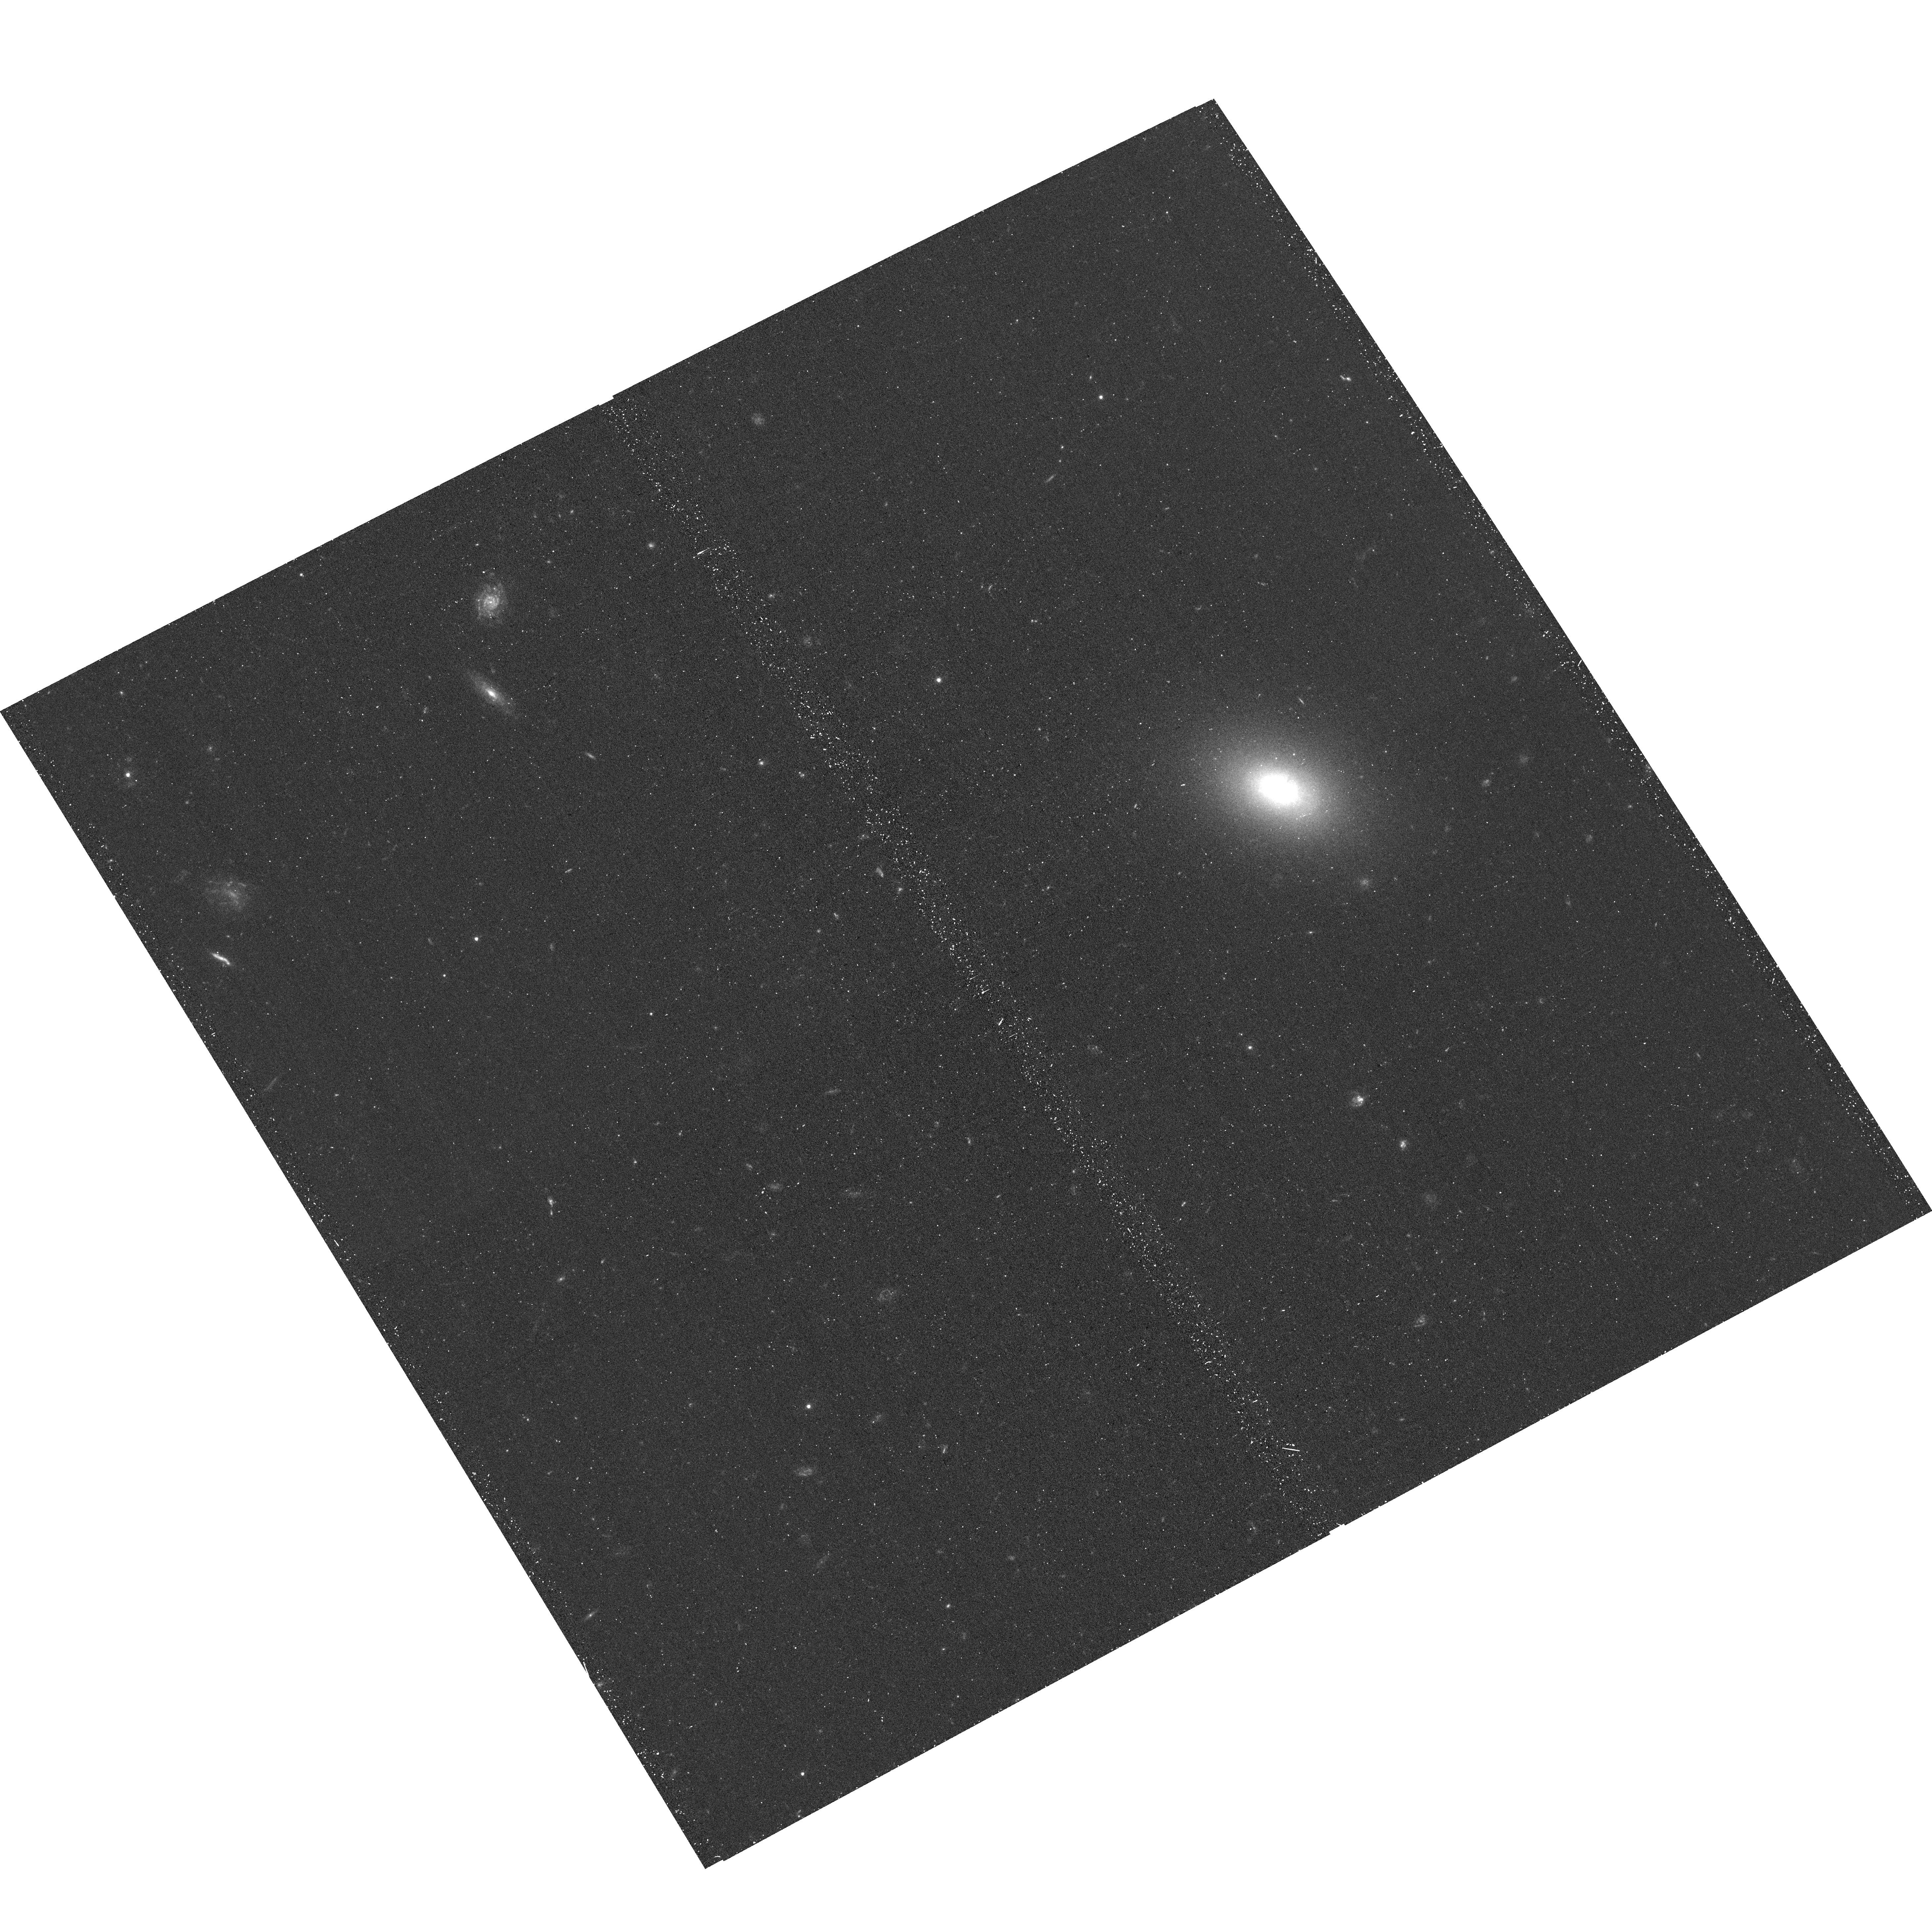
Target: 2MASXJ12291821+1008096. Instrument: ACS/WFC. Filter: F475W. Exposure: 22 min. Observation ID: hst_17240_06_acs_wfc_f475w_jf1s06

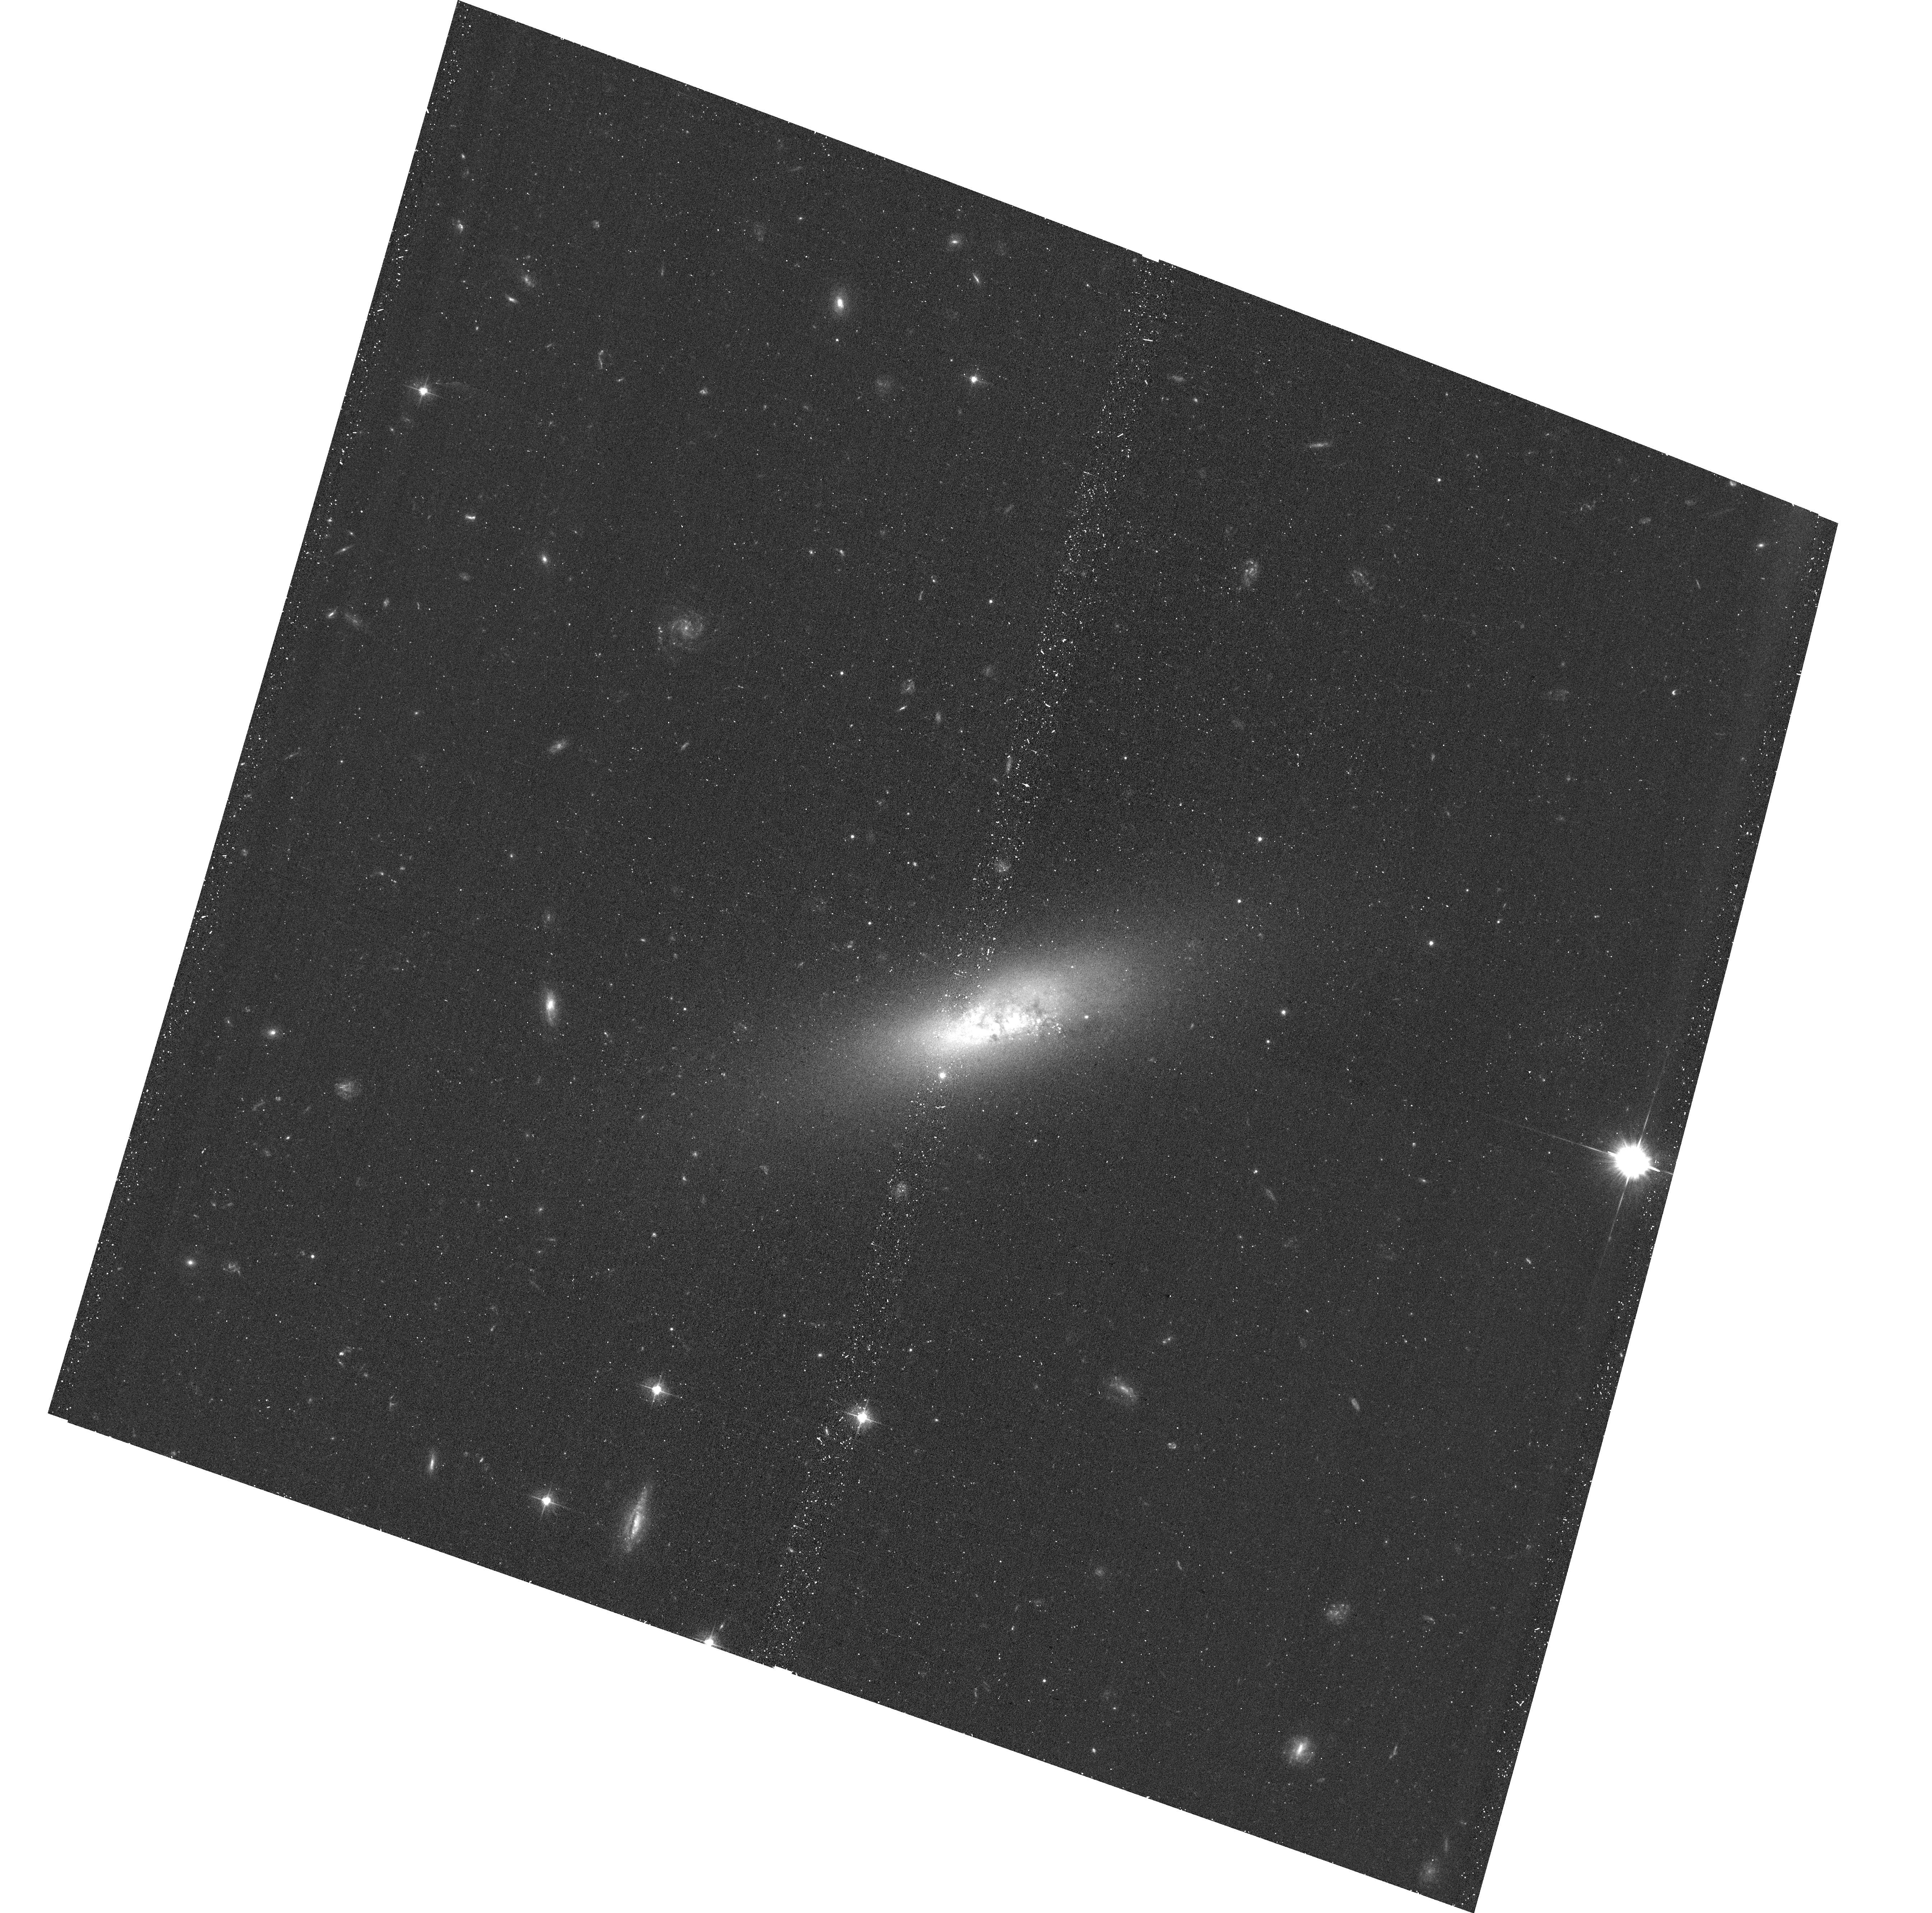
Target: IC3430. Instrument: ACS/WFC. Filter: F475W. Exposure: 22 min. Observation ID: hst_17240_09_acs_wfc_f475w_jf1s09

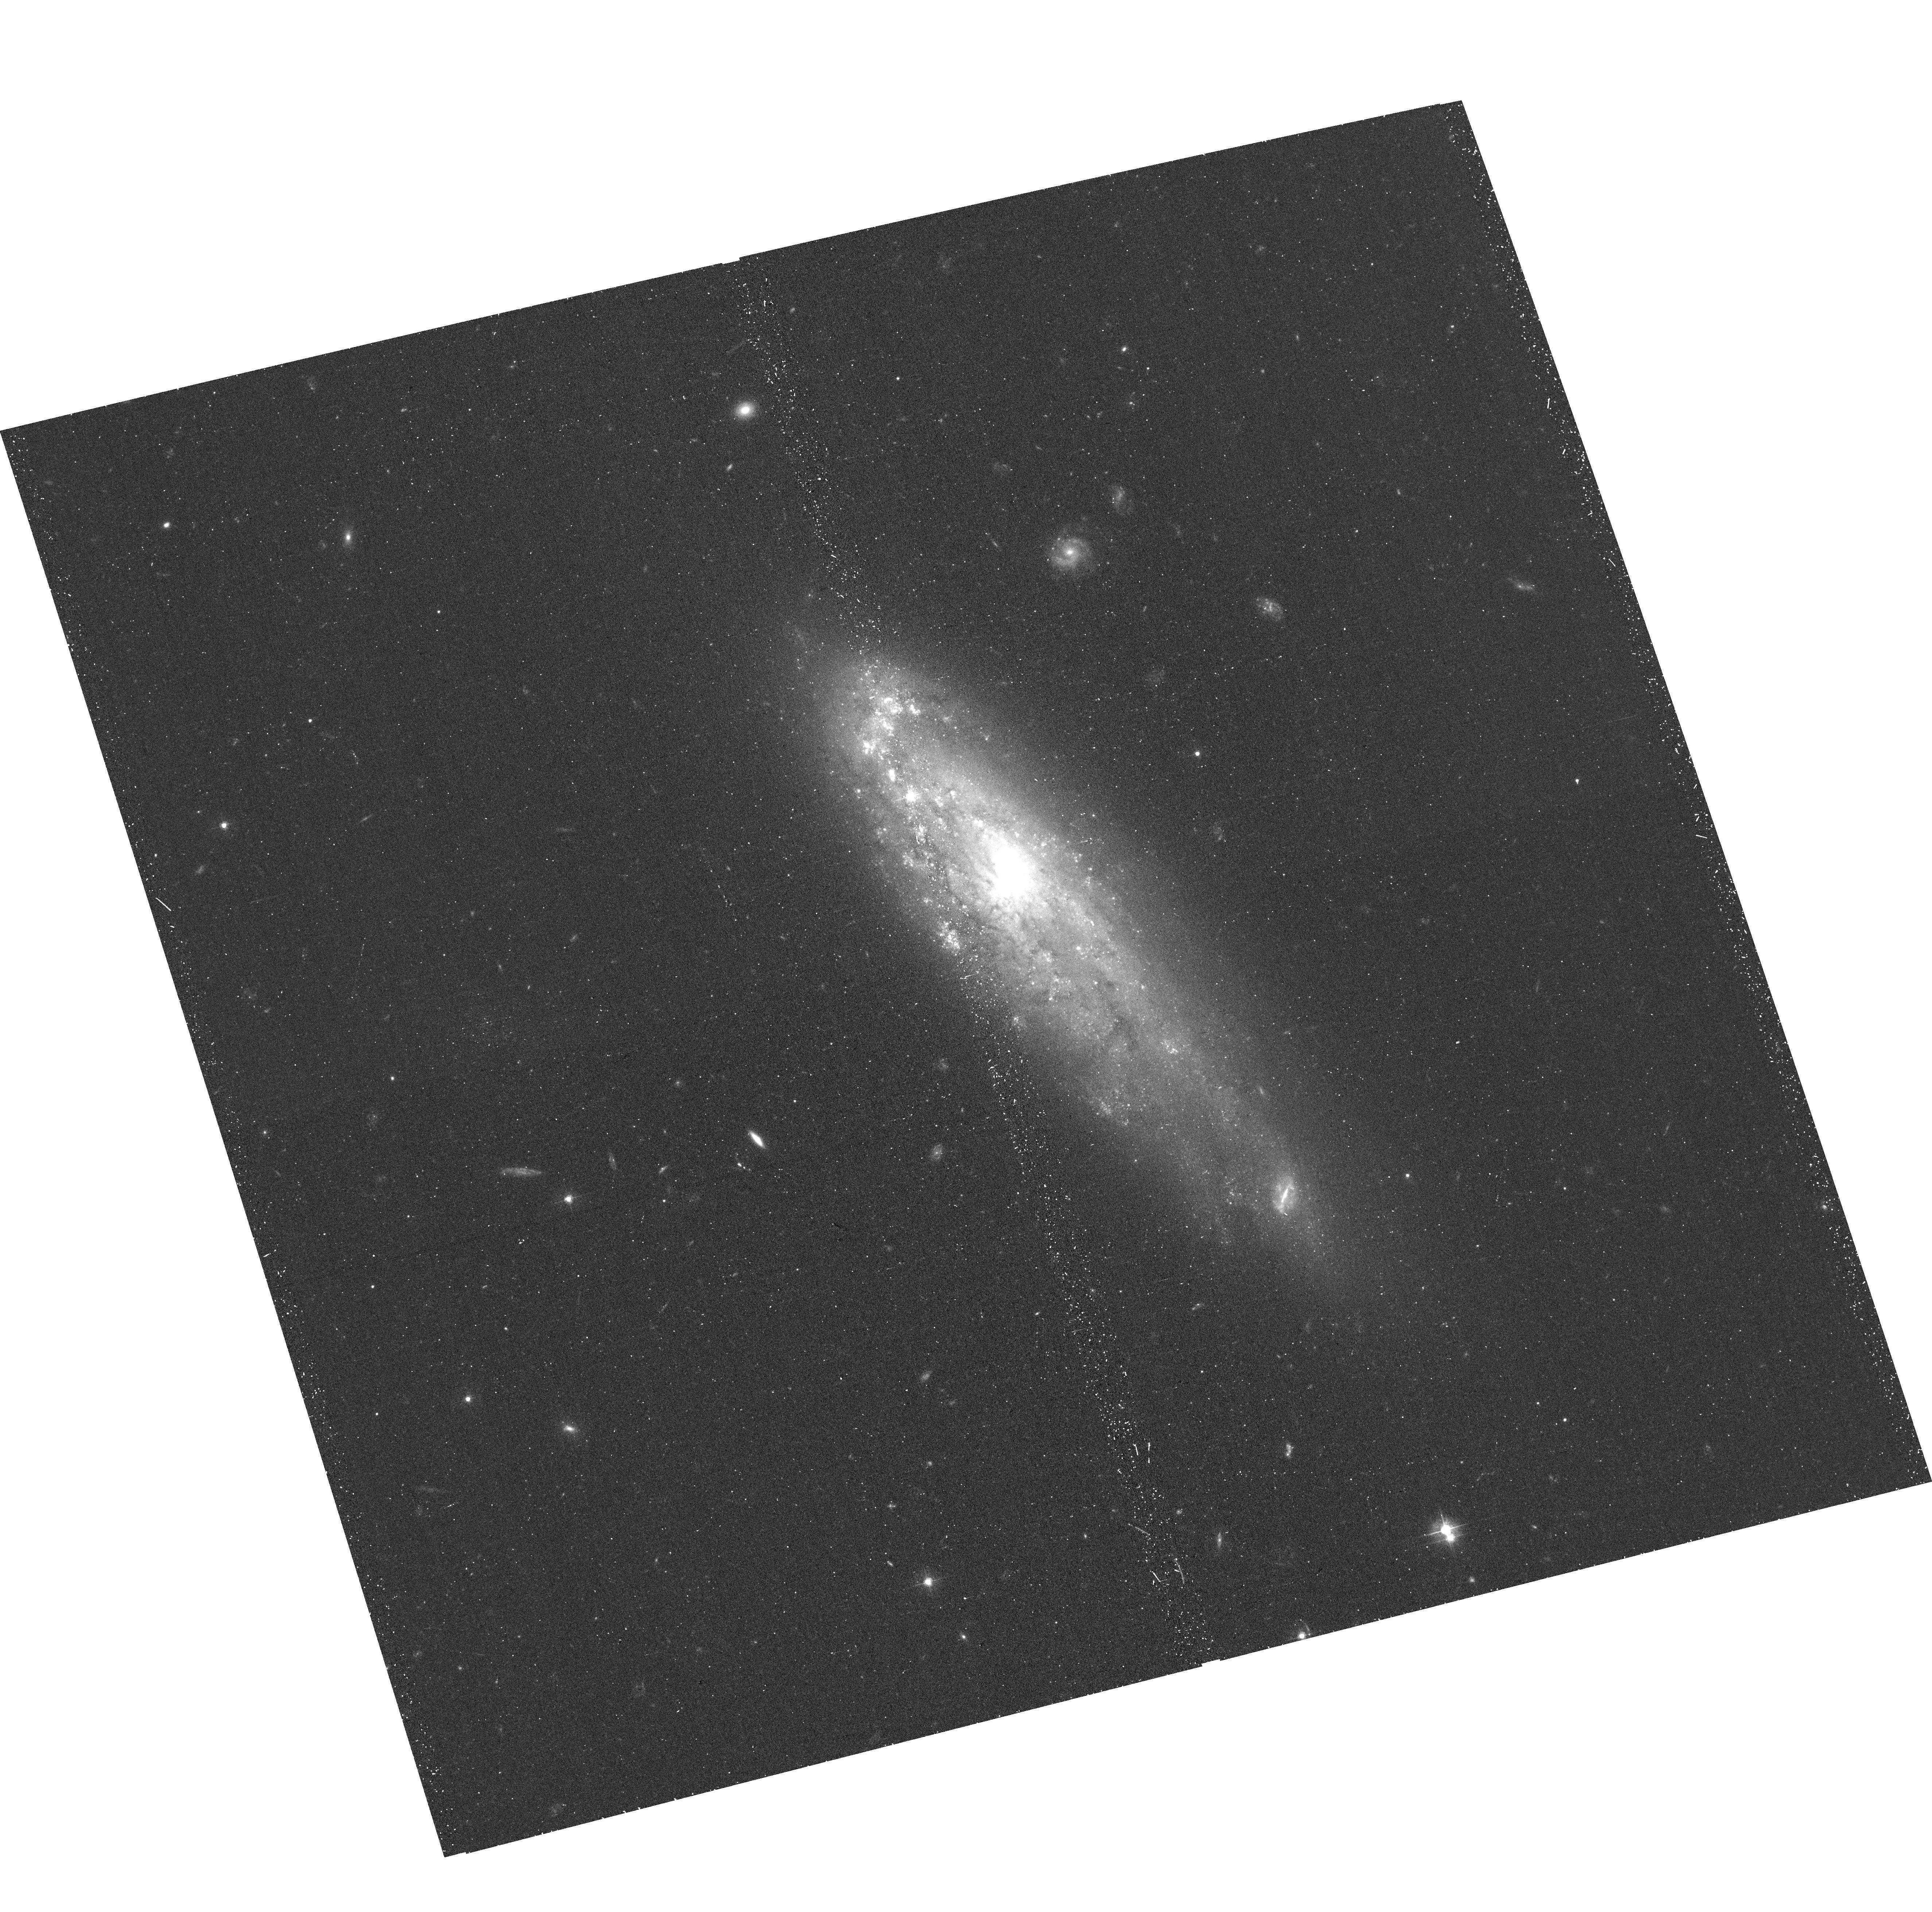
Target: IC3225. Instrument: ACS/WFC. Filter: F475W. Exposure: 22 min. Observation ID: hst_17240_03_acs_wfc_f475w_jf1s03

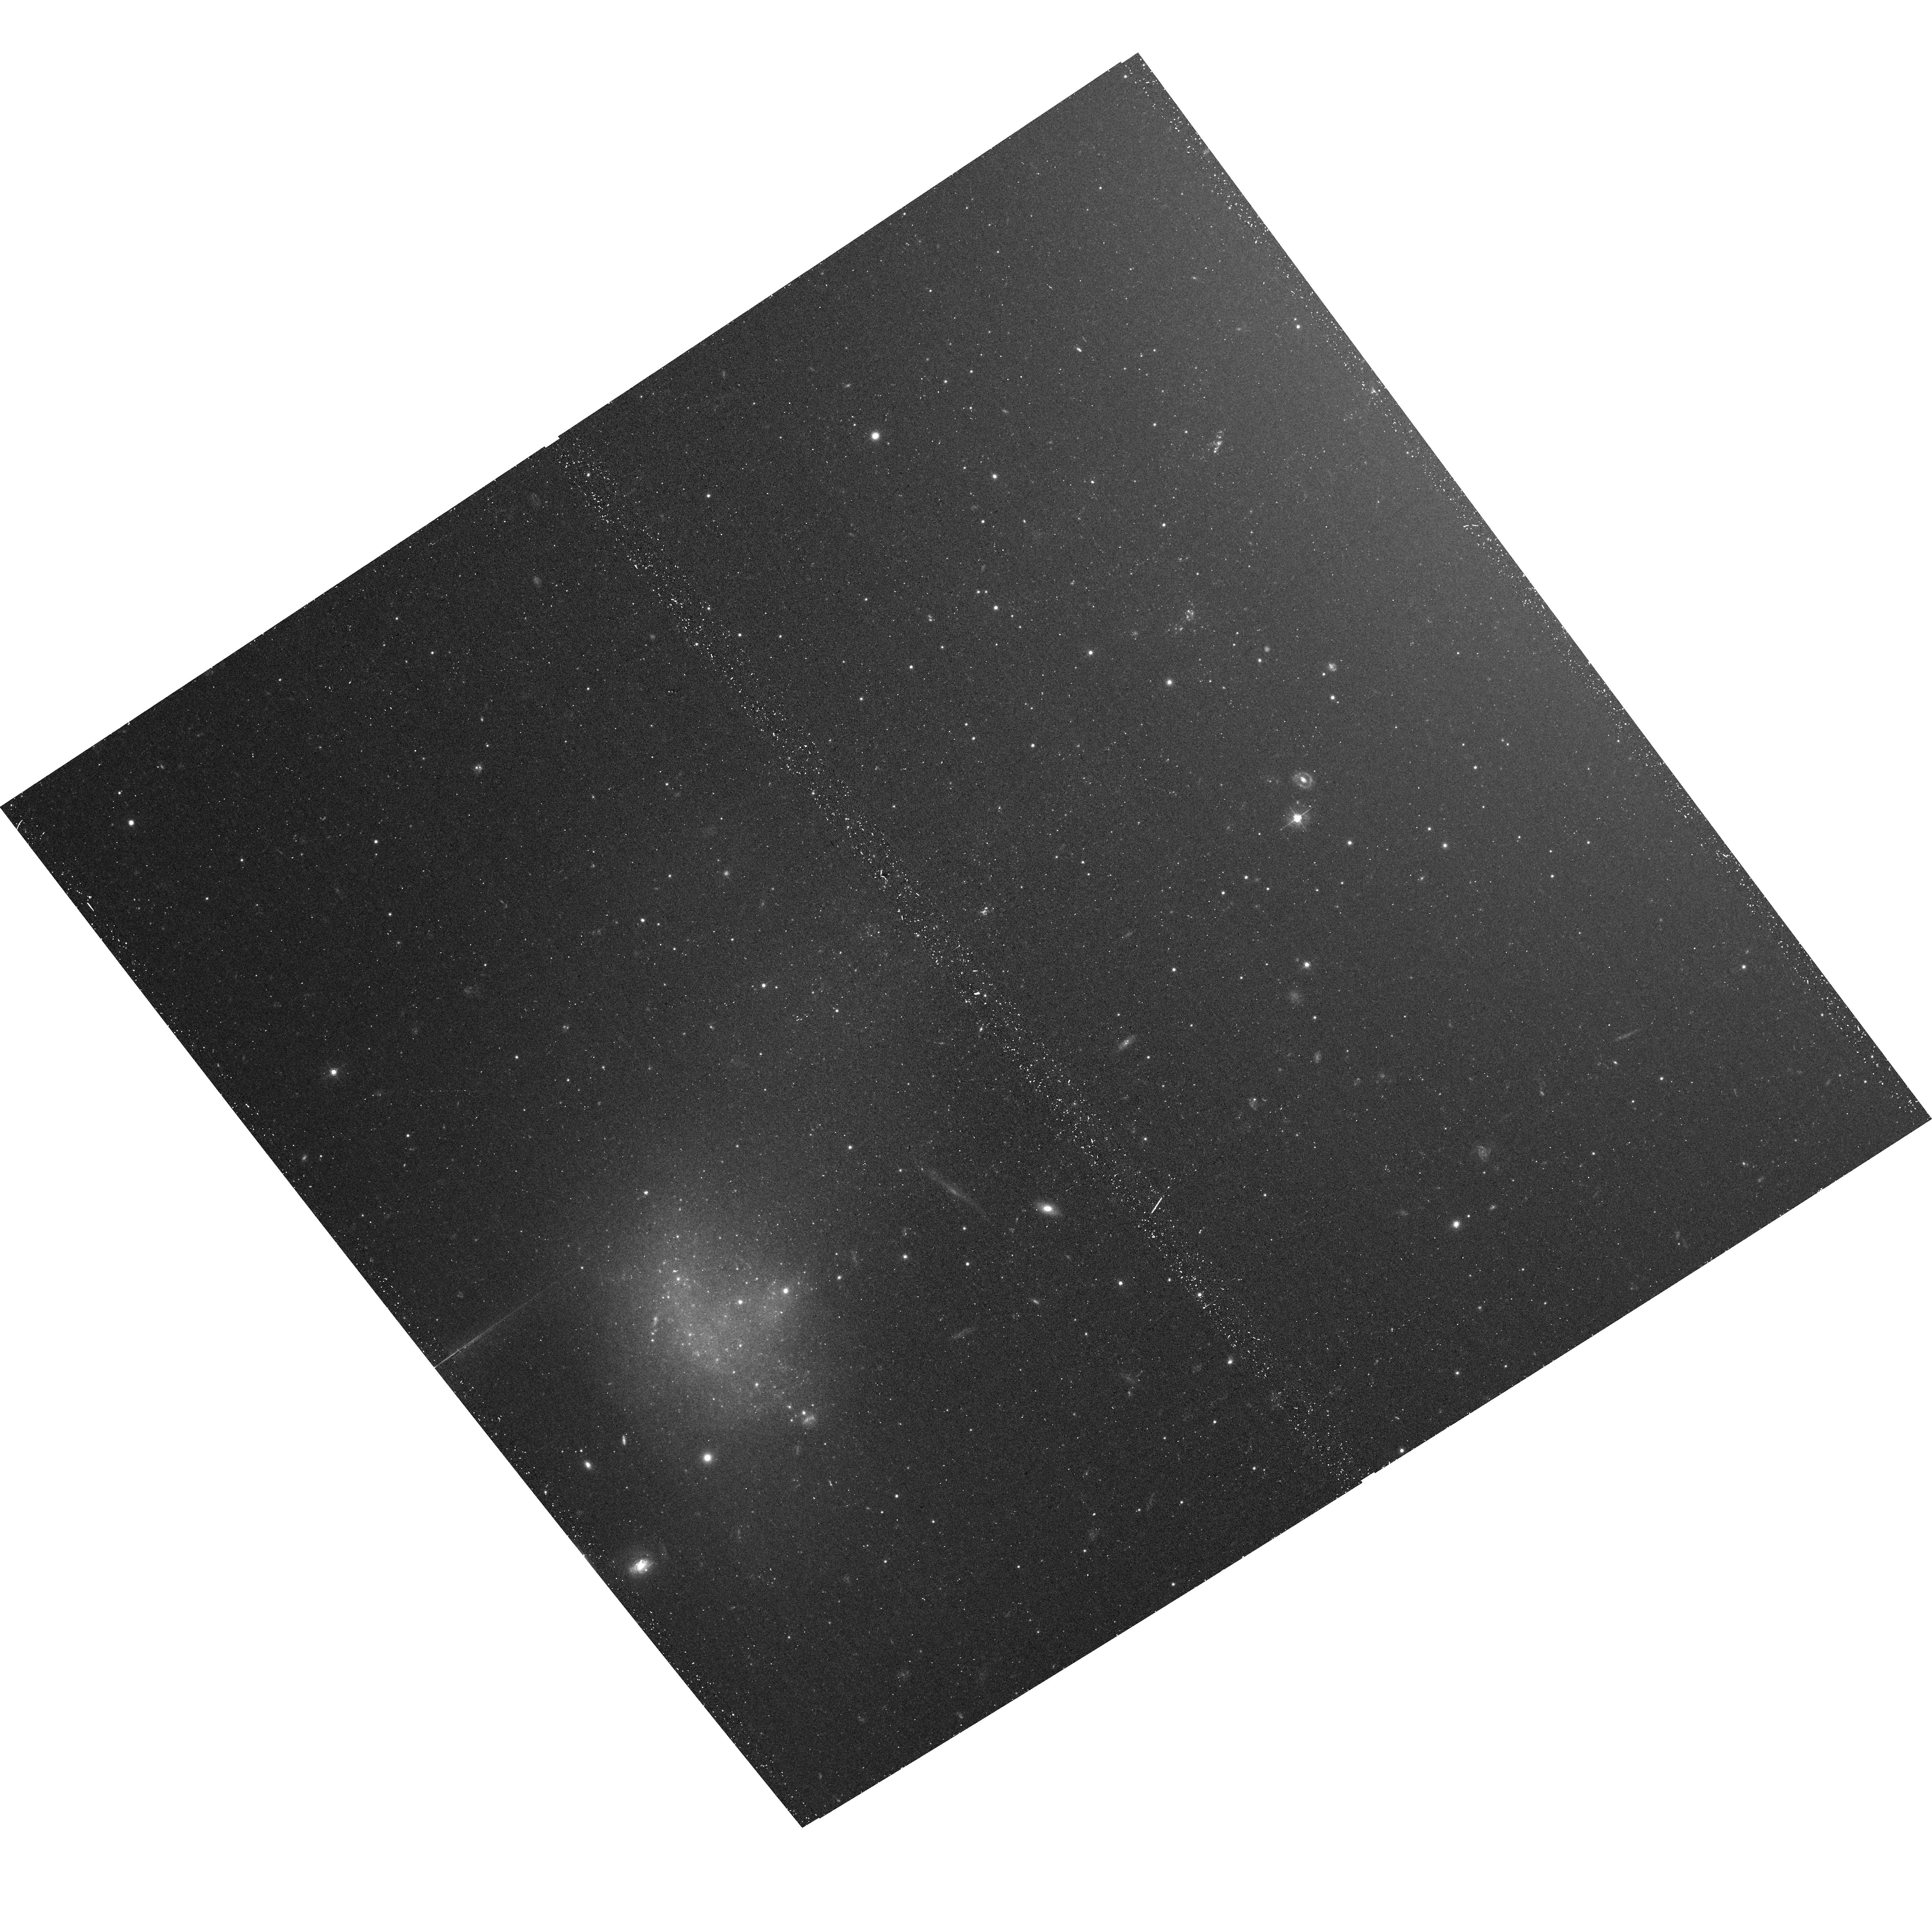
Target: UGC7636. Instrument: ACS/WFC. Filter: F475W. Exposure: 22 min. Observation ID: hst_17240_08_acs_wfc_f475w_jf1s08

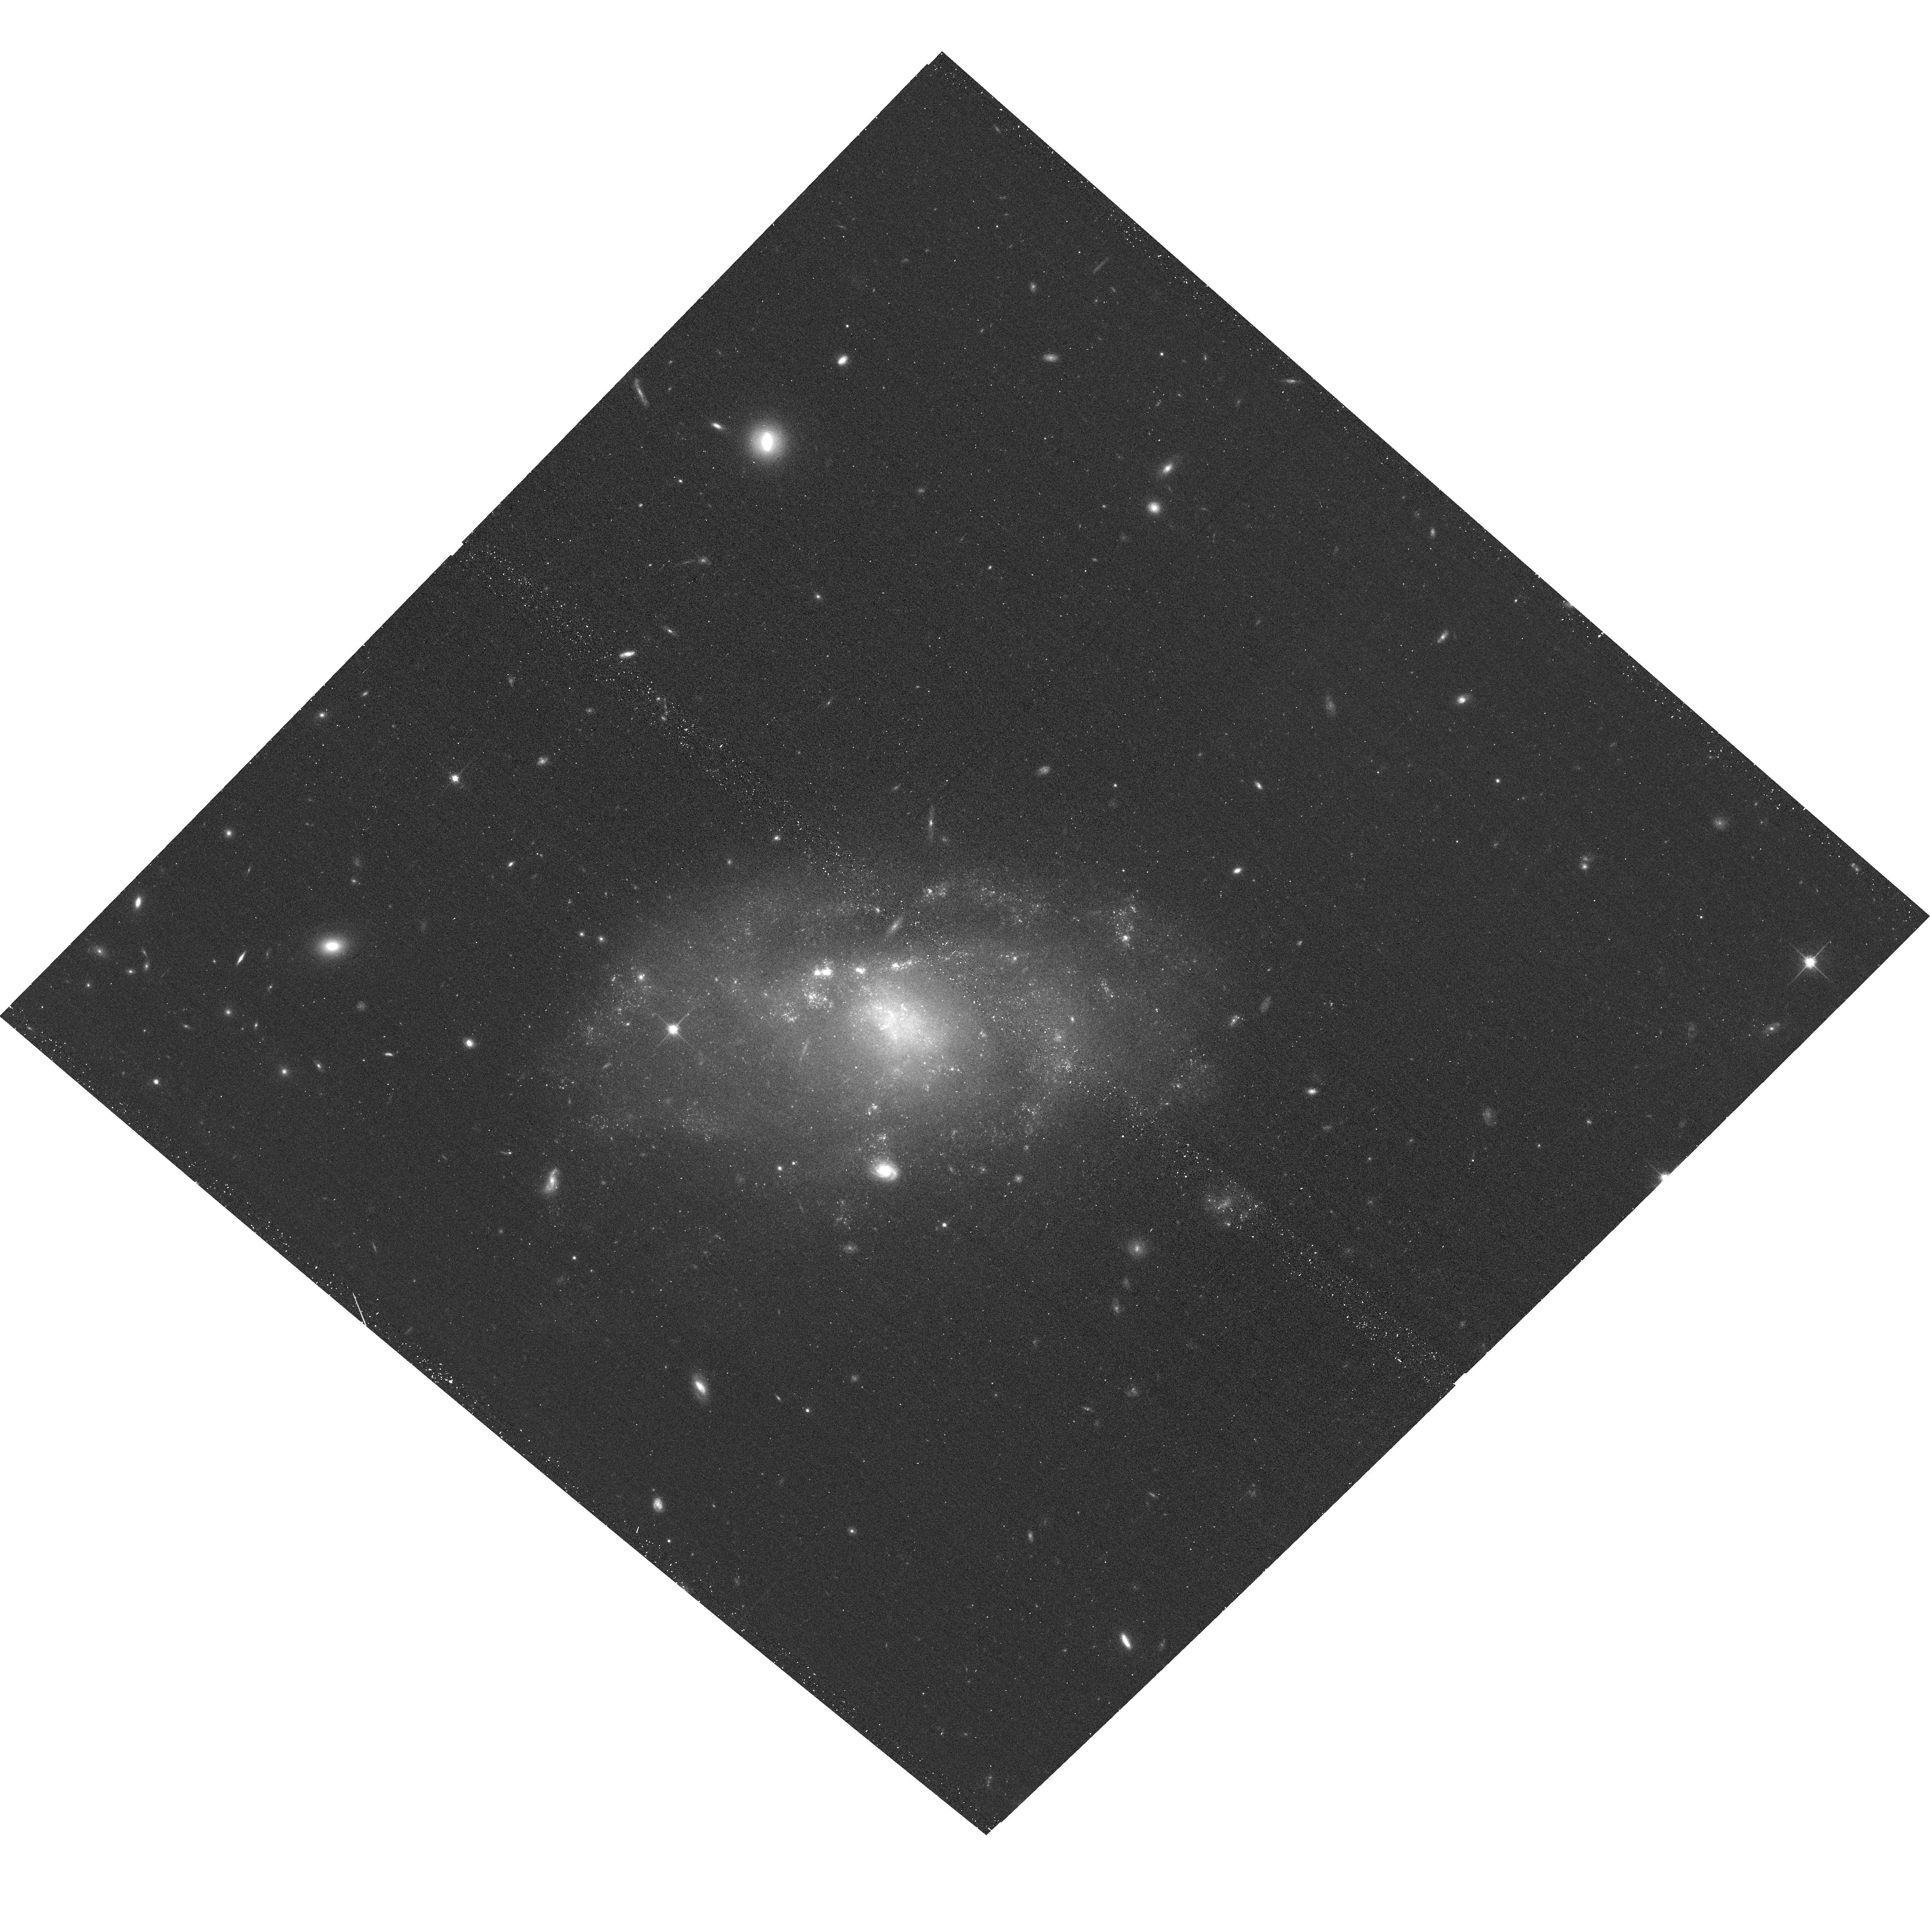
Target: IC-776. Instrument: ACS/WFC. Filter: F814W. Exposure: 11 min. Observation ID: hst_17240_01_acs_wfc_f814w_jf1s01

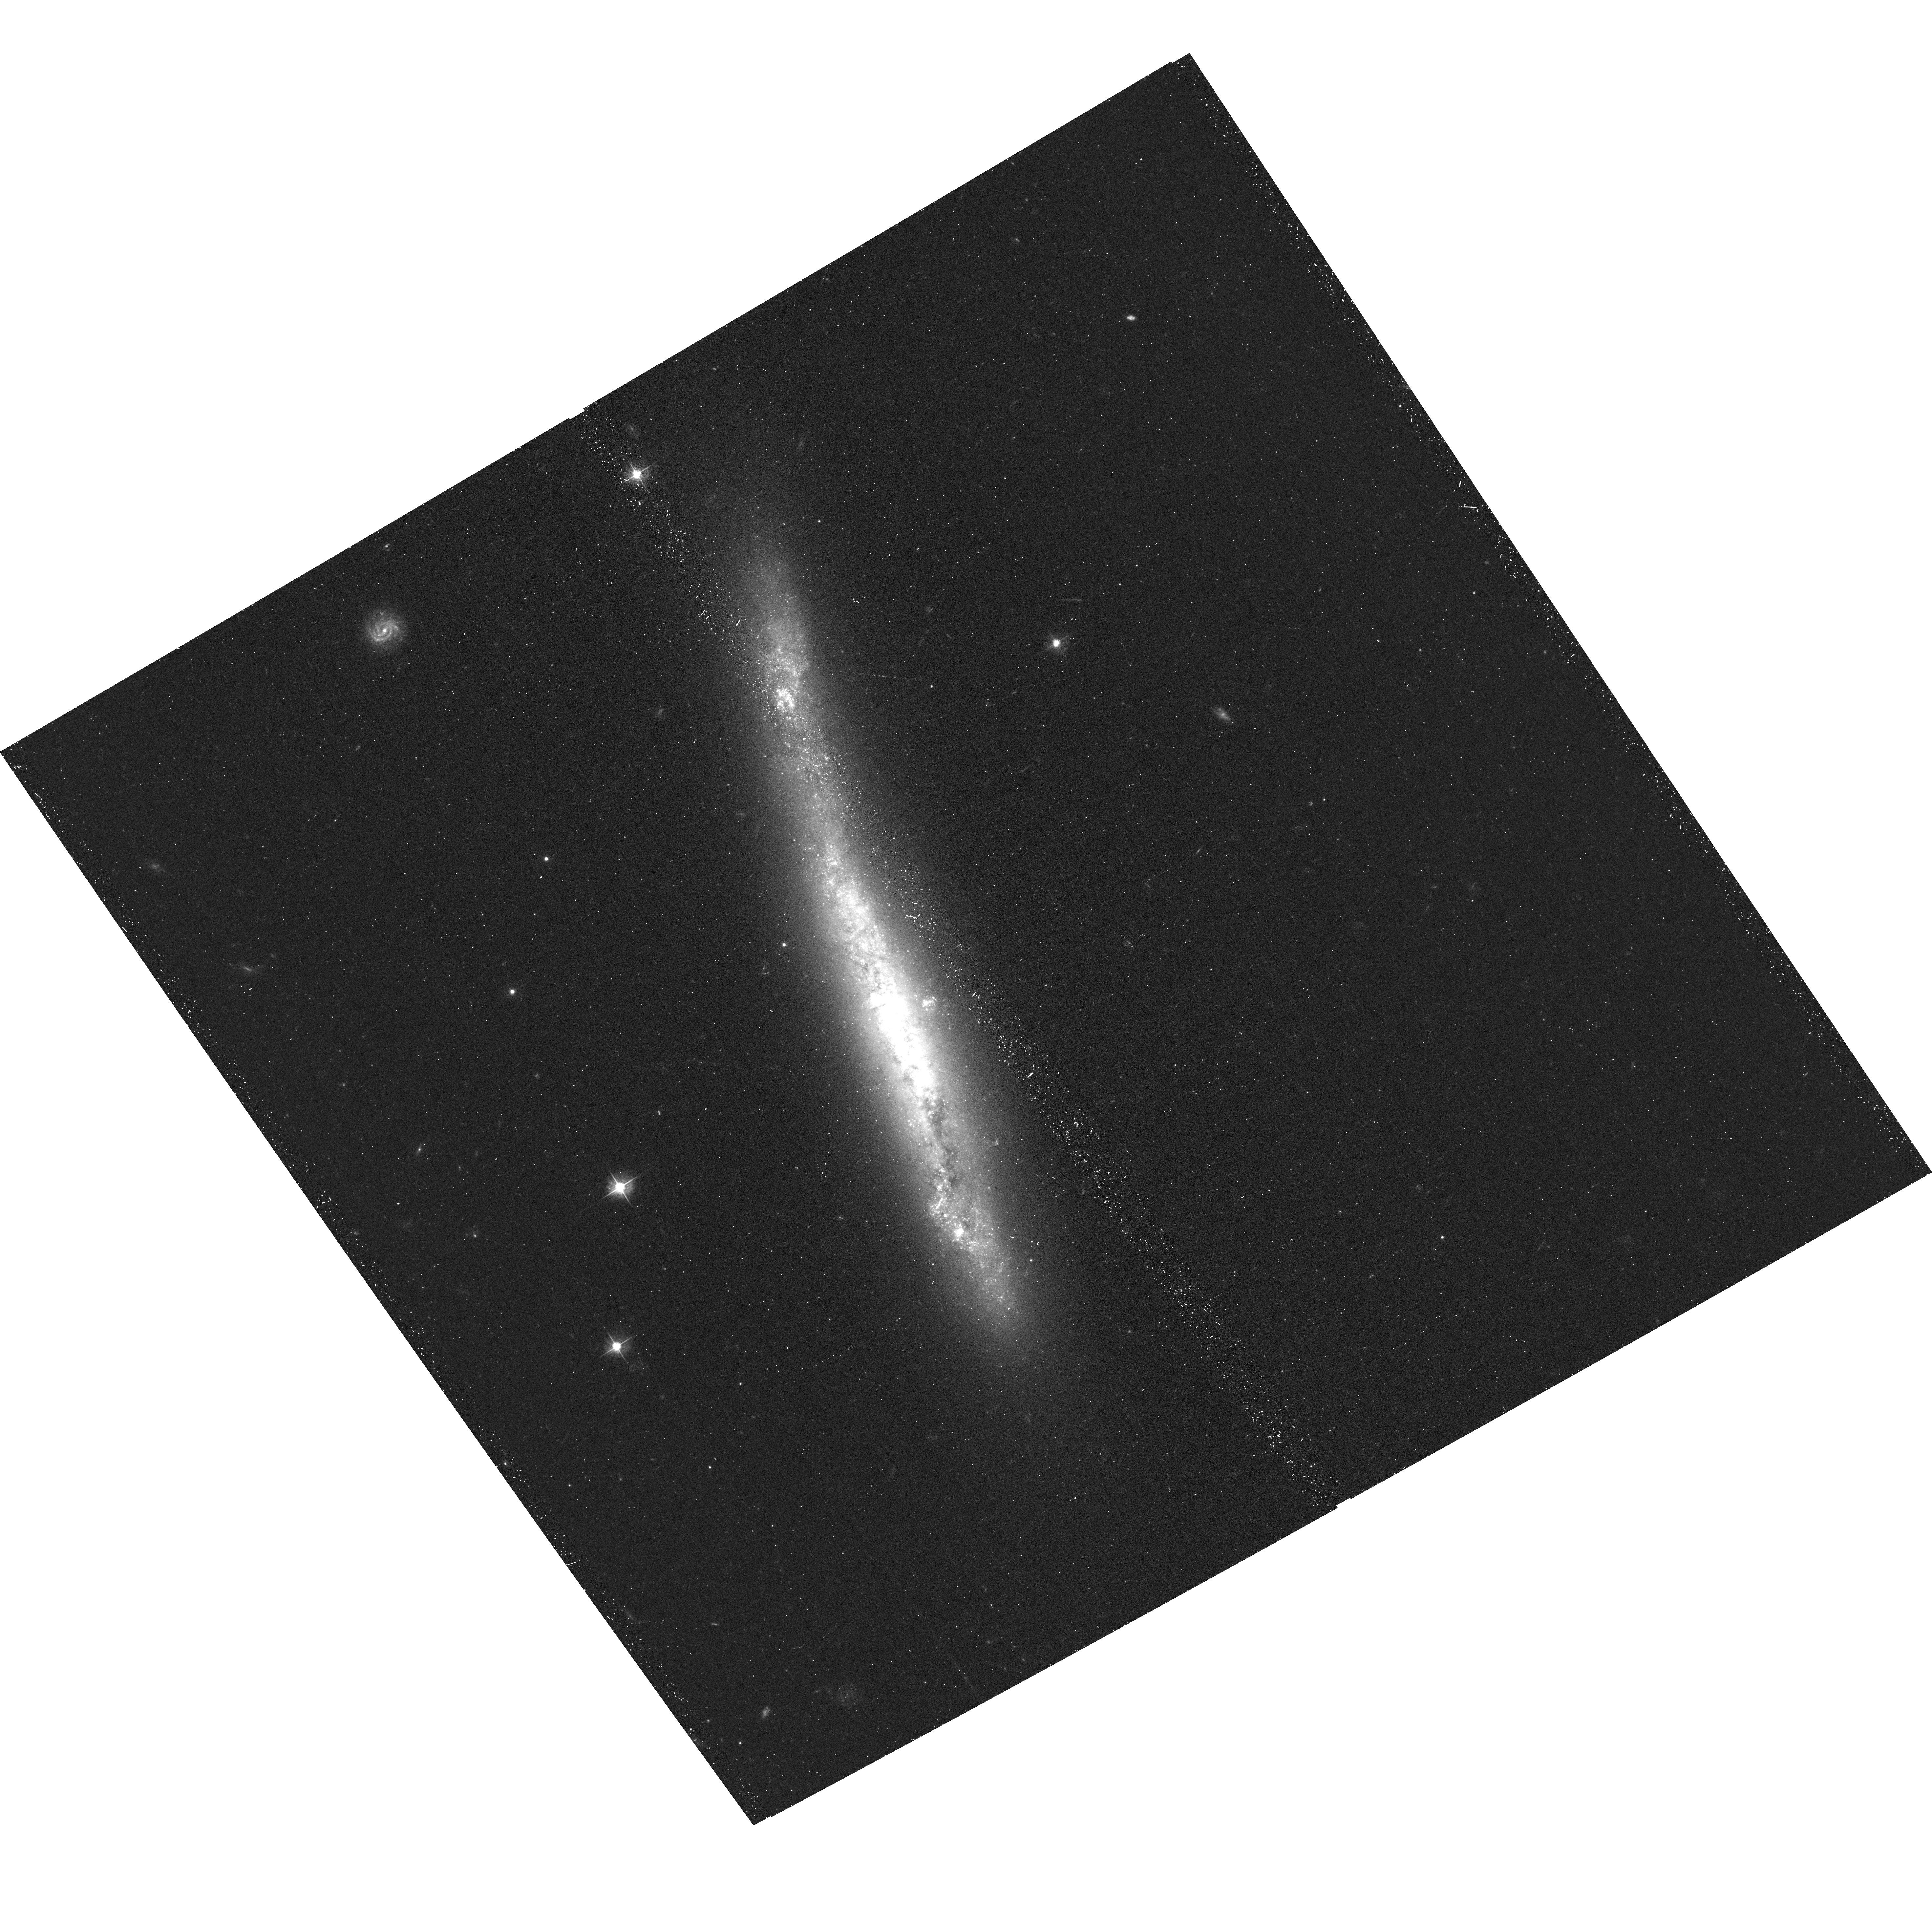
Target: NGC4423. Instrument: ACS/WFC. Filter: F475W. Exposure: 22 min. Observation ID: hst_17240_05_acs_wfc_f475w_jf1s05

Searching for X-ray nuclear sources in Virgo dwarfs in stripping (PI: Sun, Ming)

Over the last 10 - 15 years, a population of dwarf galaxies hosting massive black holes with masses of 10^4 - 10^6.5 M_Sun has been strongly suggested from observations. However, it is also clear that strong AGN in local dwarfs are rare. Dwarf galaxies in galaxy clusters are subject to ram pressure stripping (RPS) that can have an initial positive effect on star formation and AGN accretion, as suggested by studies of more massive galaxies. In this proposal, we select a sample of dwarf galaxies undergoing RPS in the Virgo cluster. New Chandra observations are proposed to search for X-ray AGN and X-ray binaries (including ULXs) in these dwarfs. Joint HST observations are also requested. This survey also complements previous Chandra surveys on massive Virgo galaxies with a similar depth.